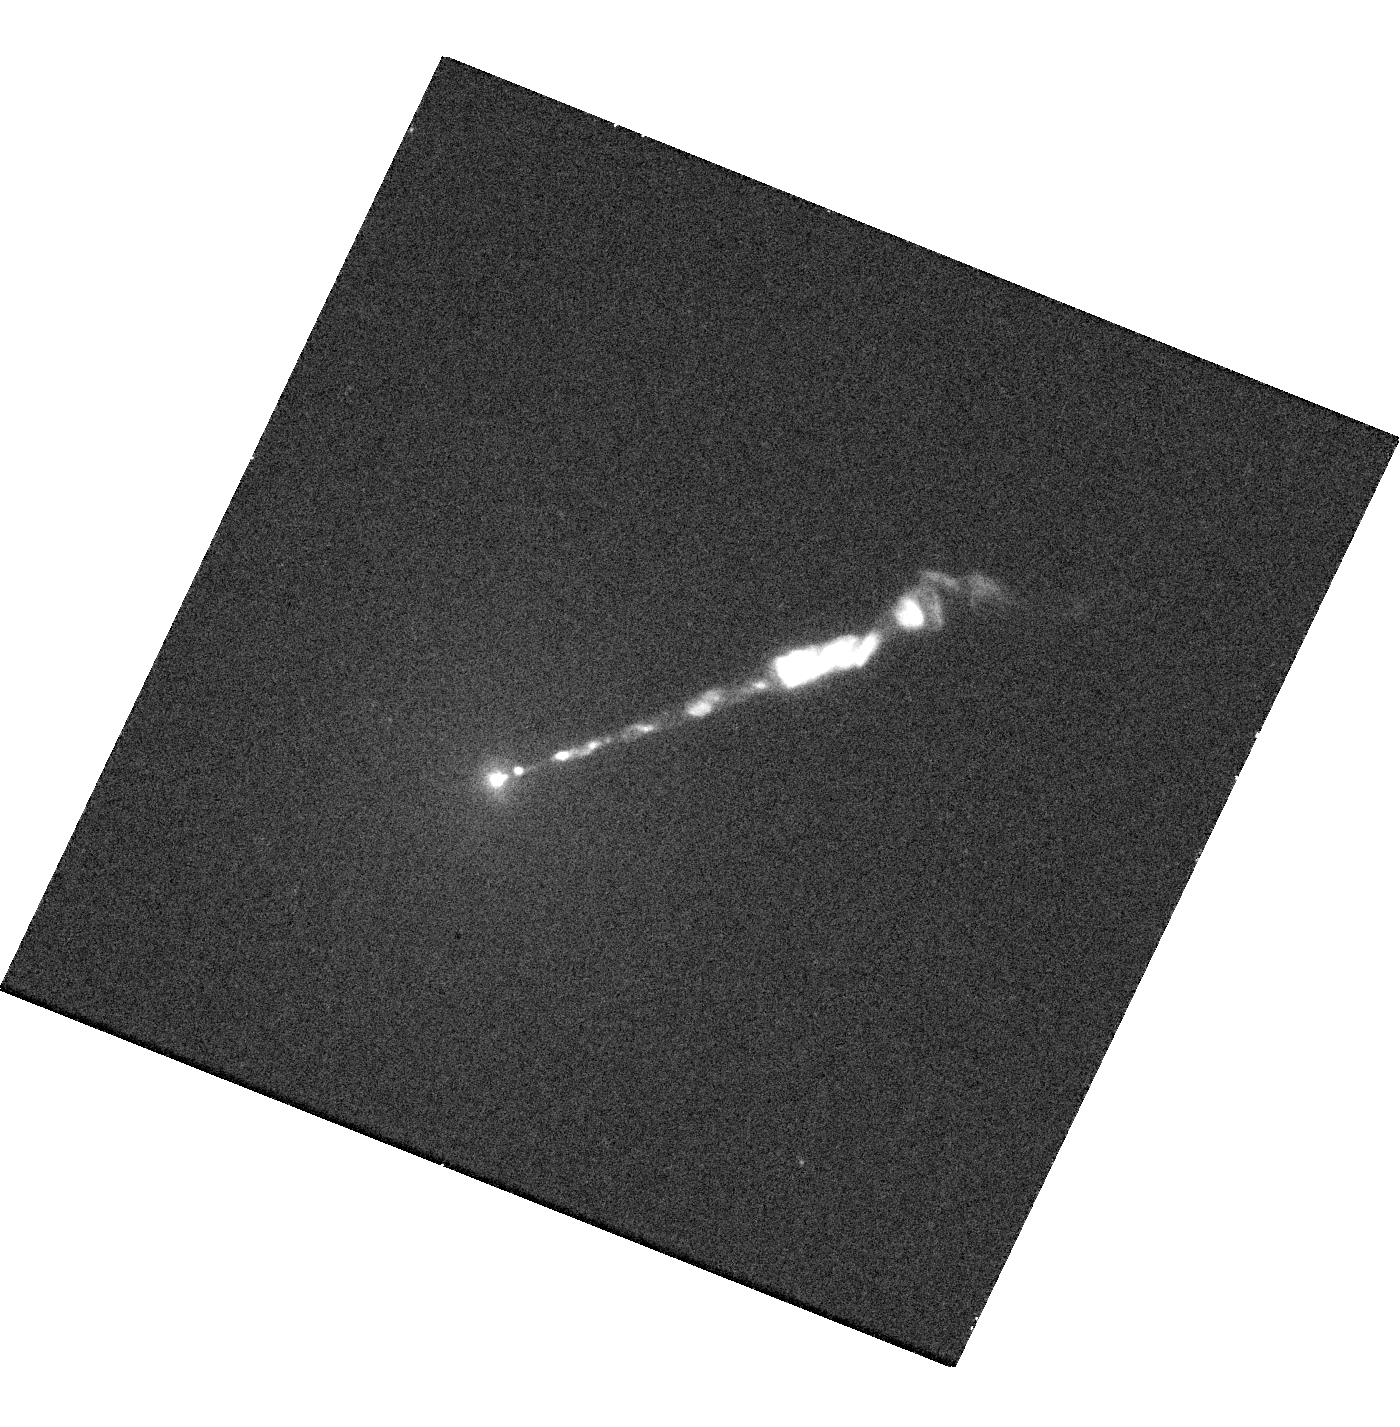
Target: M87-JET. Instrument: WFC3/UVIS. Filter: F225W. Exposure: 17 min. Observation ID: hst_14256_01_wfc3_uvis_f225w_icxy01

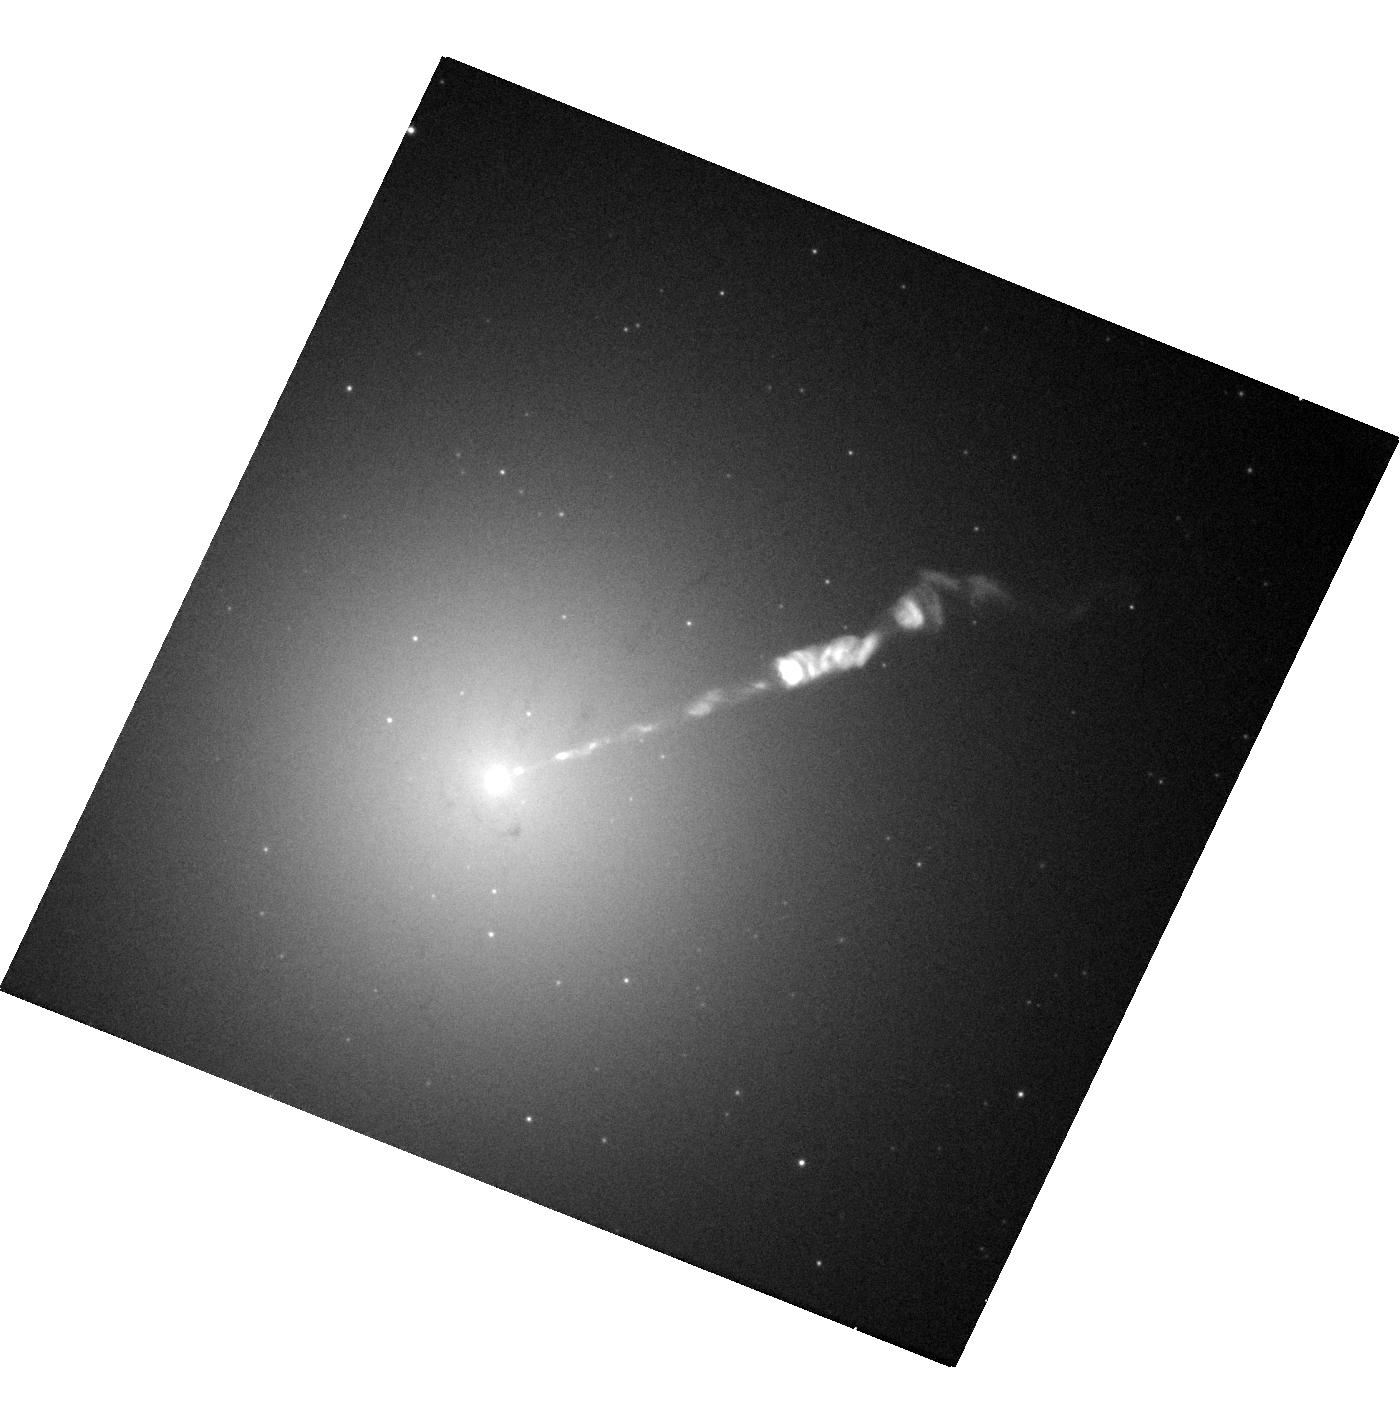
Target: M87-JET. Instrument: WFC3/UVIS. Filter: F475W. Exposure: 4 min. Observation ID: hst_14256_01_wfc3_uvis_f475w_icxy01

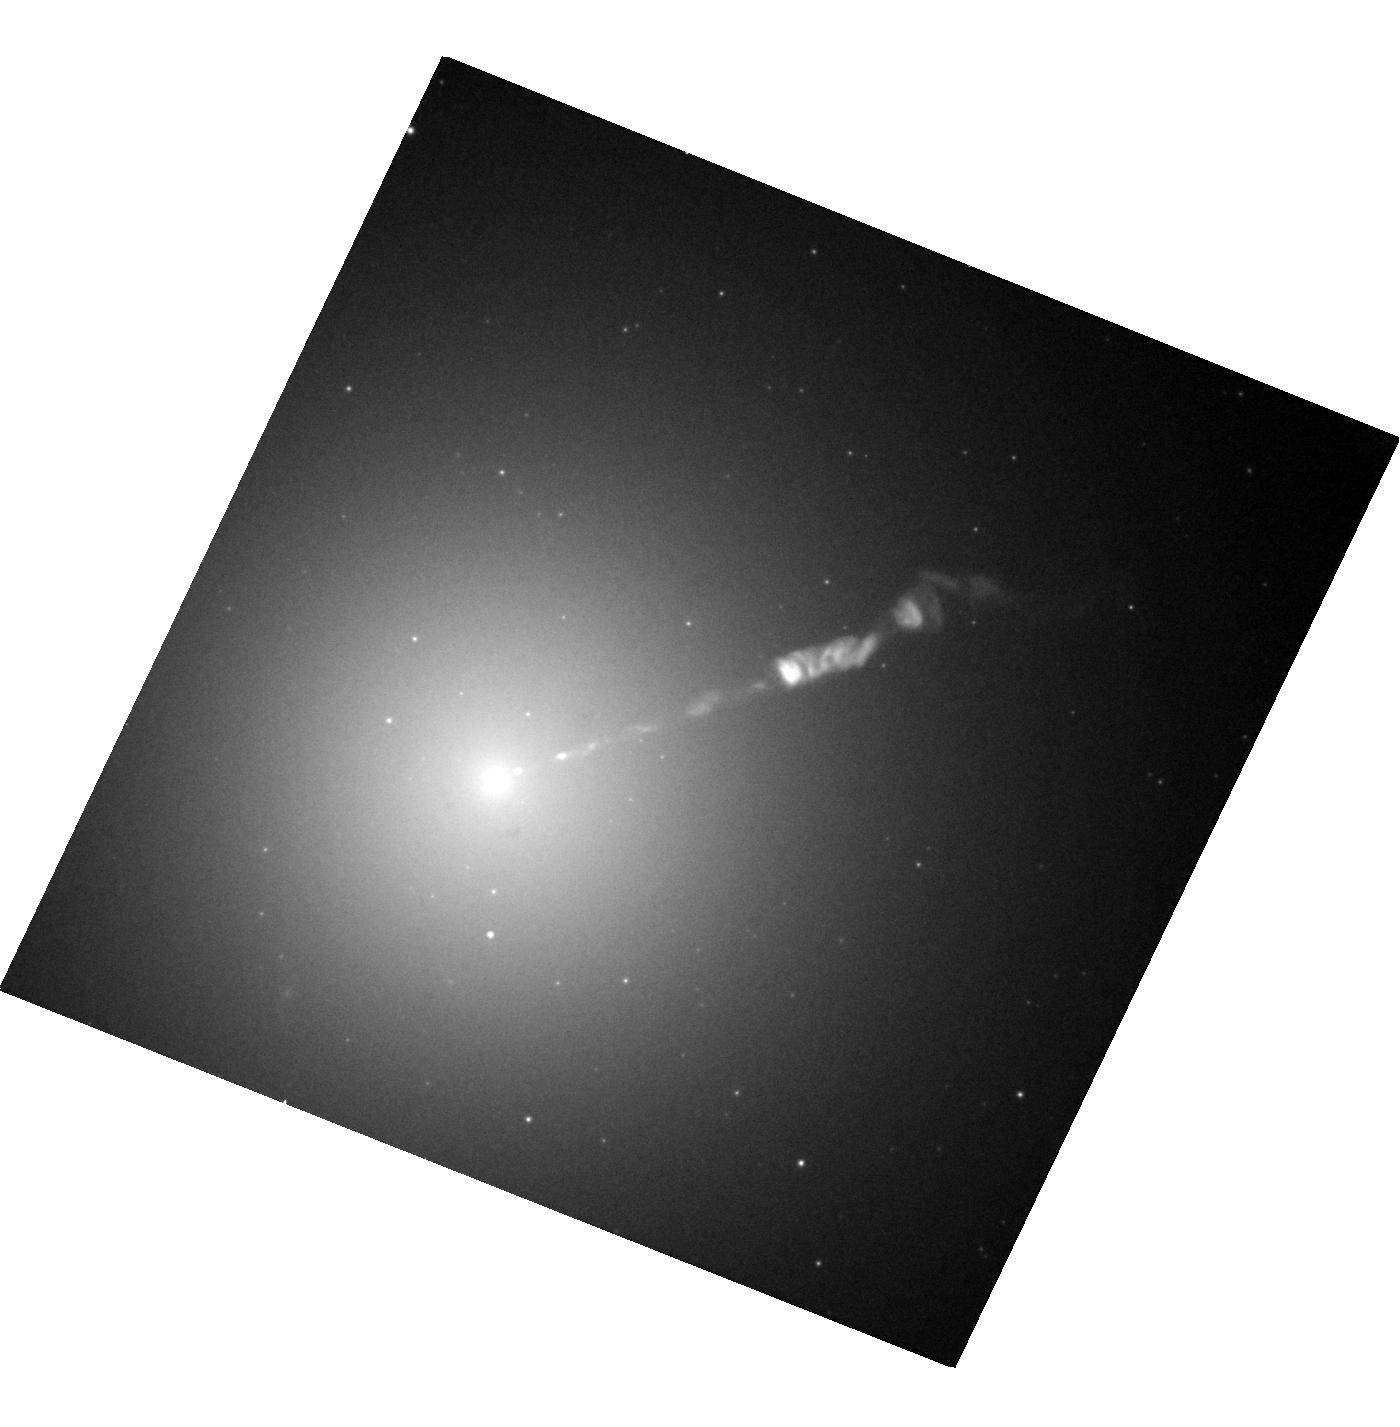
Target: M87-JET. Instrument: WFC3/UVIS. Filter: F814W. Exposure: 4 min. Observation ID: hst_14256_01_wfc3_uvis_f814w_icxy01

High-Precision Proper Motions in the M87 Jet (PI: Biretta, John A.)

As the nearest galaxy with an optical jet, M87 affords an unparalleled opportunity to study extragalactic jet phenomena at the highest resolution. We have previously obtained HST images of the jet with unprecedented resolution which show detailed shock structures as well as numerous unresolved condensations over the first few arcseconds of the jet. Our previous HST monitoring observations have found superluminal motion at speeds up to 6c in many of these features, and showed the formation of new emission regions and rapid variability. The STIS/NUV instrument presents a unique opportunity to measure proper motions in the M87 jet with a single highly stable, high resolution detector across a 19 yr timebase. We will use these new data, together with existing STIS/NUV data, to map the velocity field of the jet with much higher accuracy than previously possible. This will allow us to measure the bulk deceleration of the jet, transverse motions, accelerations / decelerations of individual features, and numerous fainter jet features. We will use this to test models for the structure and kinematics of relativistic jet flows, synchrotron emission regions, and AGN in general.